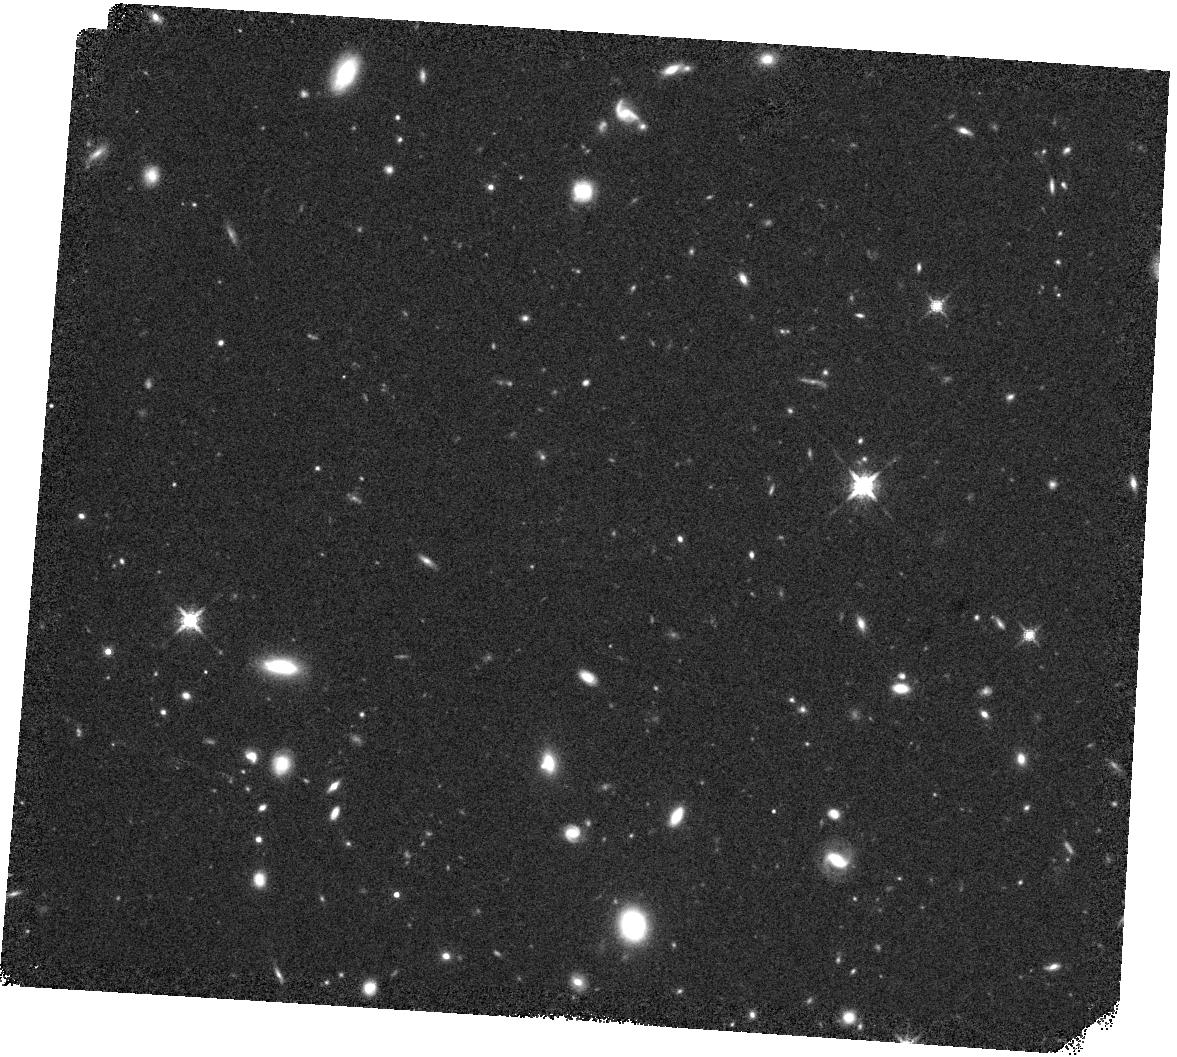
Target: 710104162. Instrument: WFC3/IR. Filter: F160W. Exposure: 19 min. Observation ID: hst_17281_08_wfc3_ir_f160w_if3n08

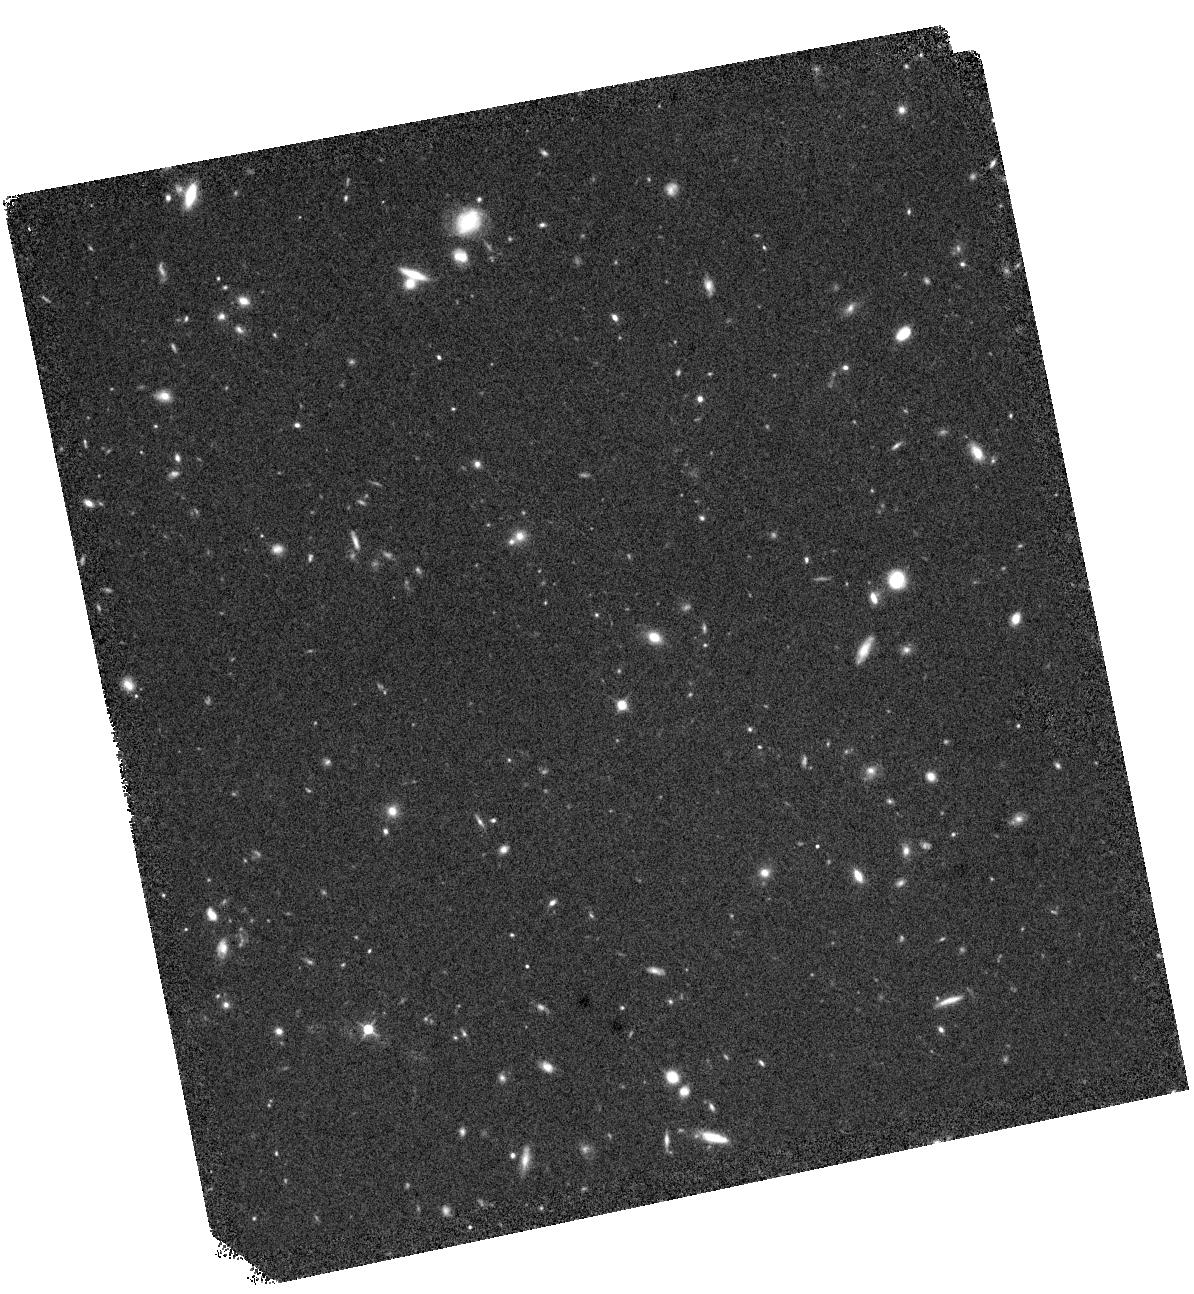
Target: 401100801. Instrument: WFC3/IR. Filter: F125W. Exposure: 19 min. Observation ID: hst_17281_03_wfc3_ir_f125w_if3n03

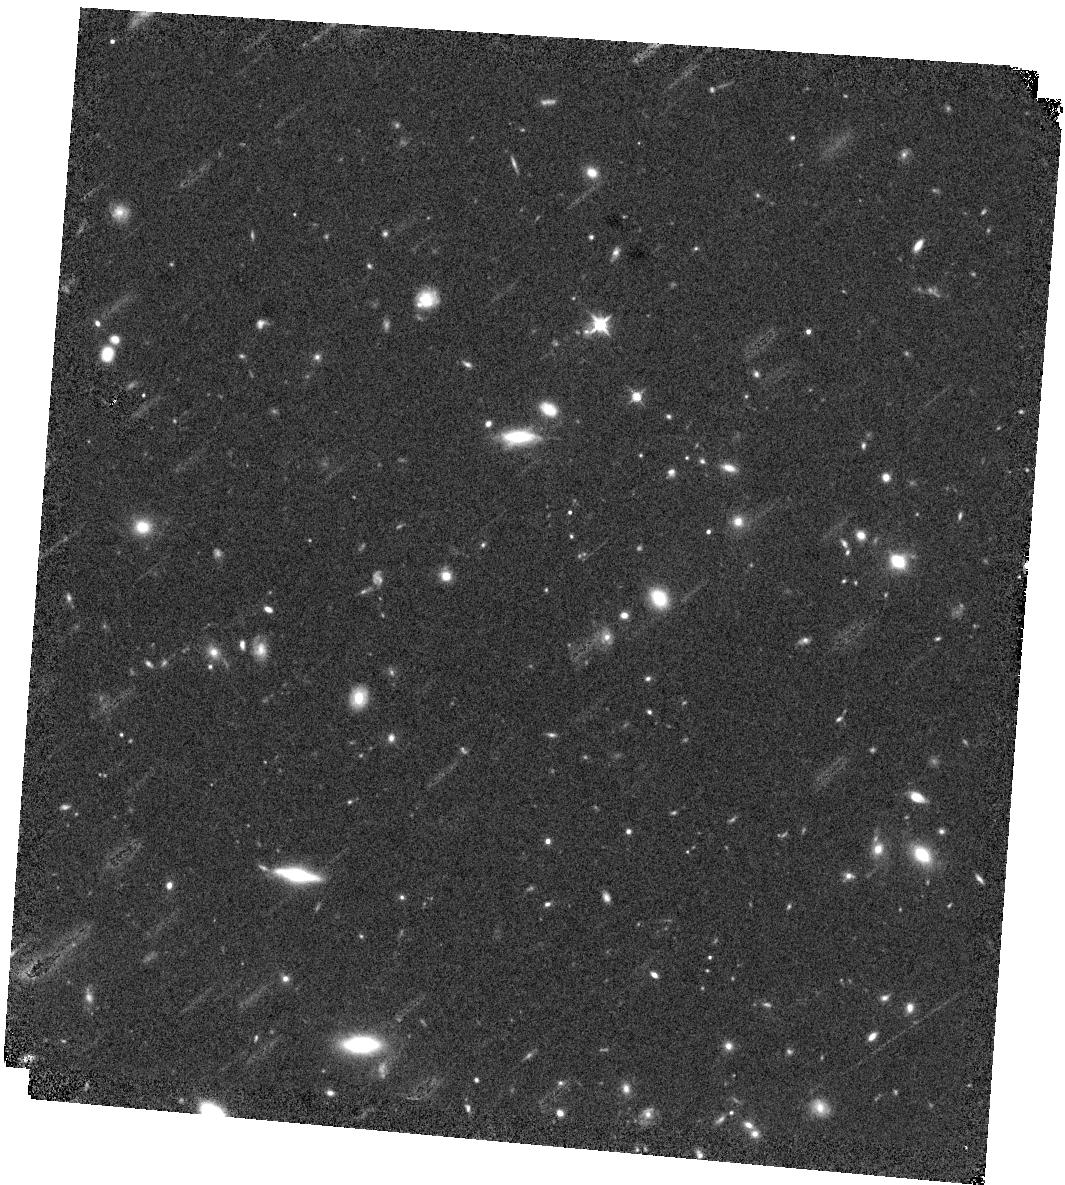
Target: 111304341. Instrument: WFC3/IR. Filter: F125W. Exposure: 19 min. Observation ID: hst_17281_02_wfc3_ir_f125w_if3n02

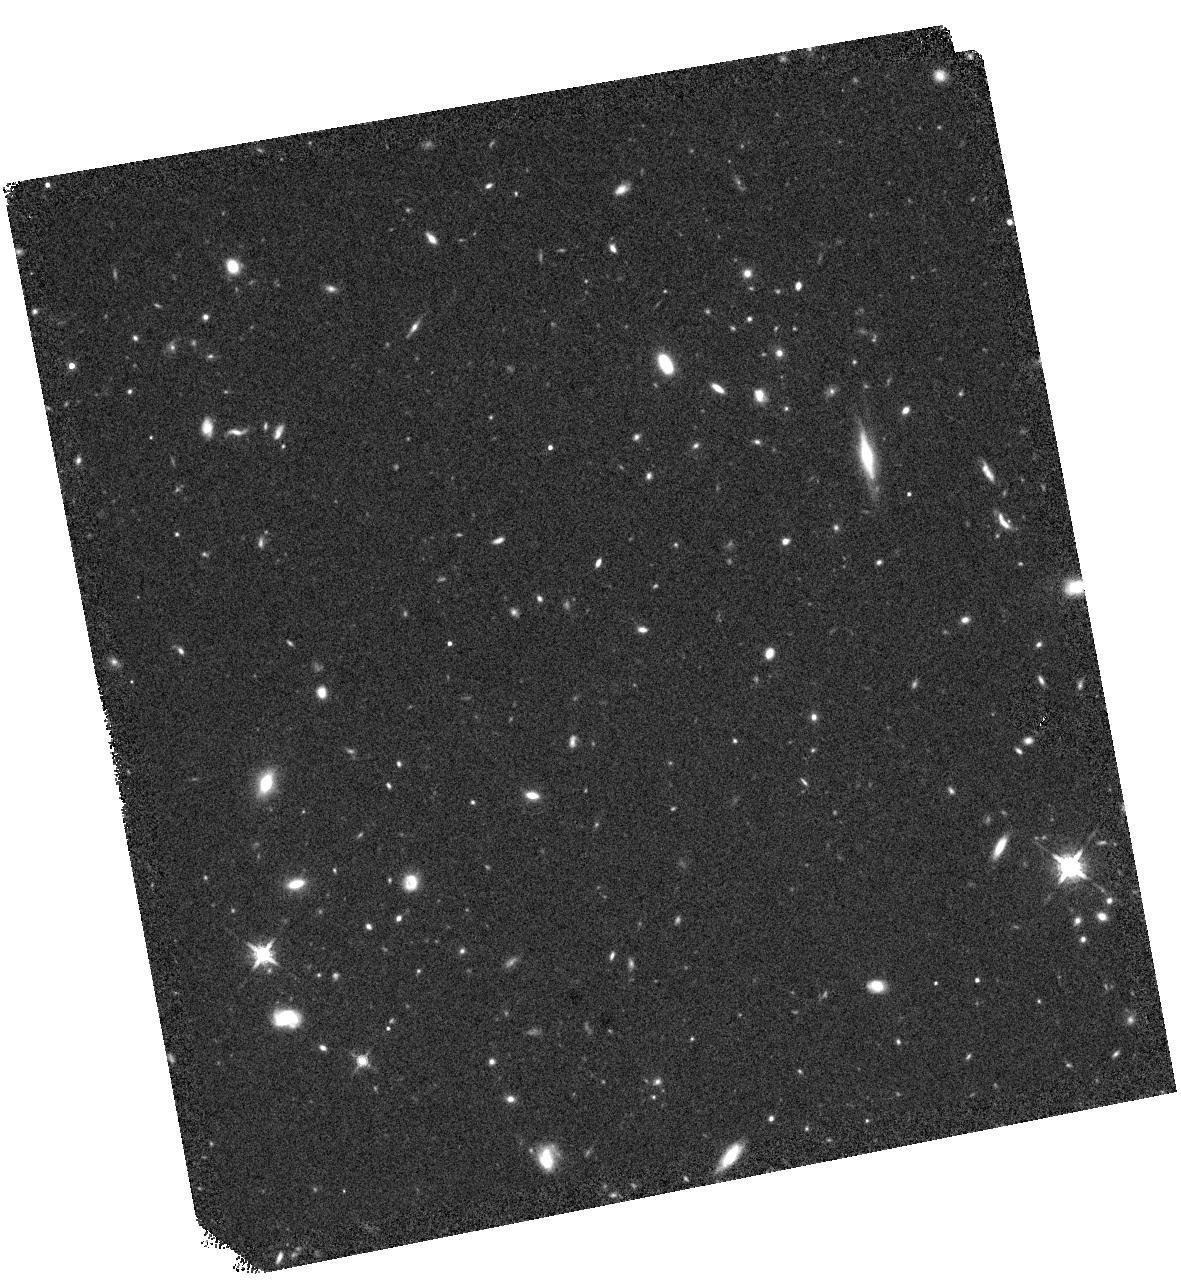
Target: 706802219. Instrument: WFC3/IR. Filter: F160W. Exposure: 20 min. Observation ID: hst_17281_07_wfc3_ir_f160w_if3n07

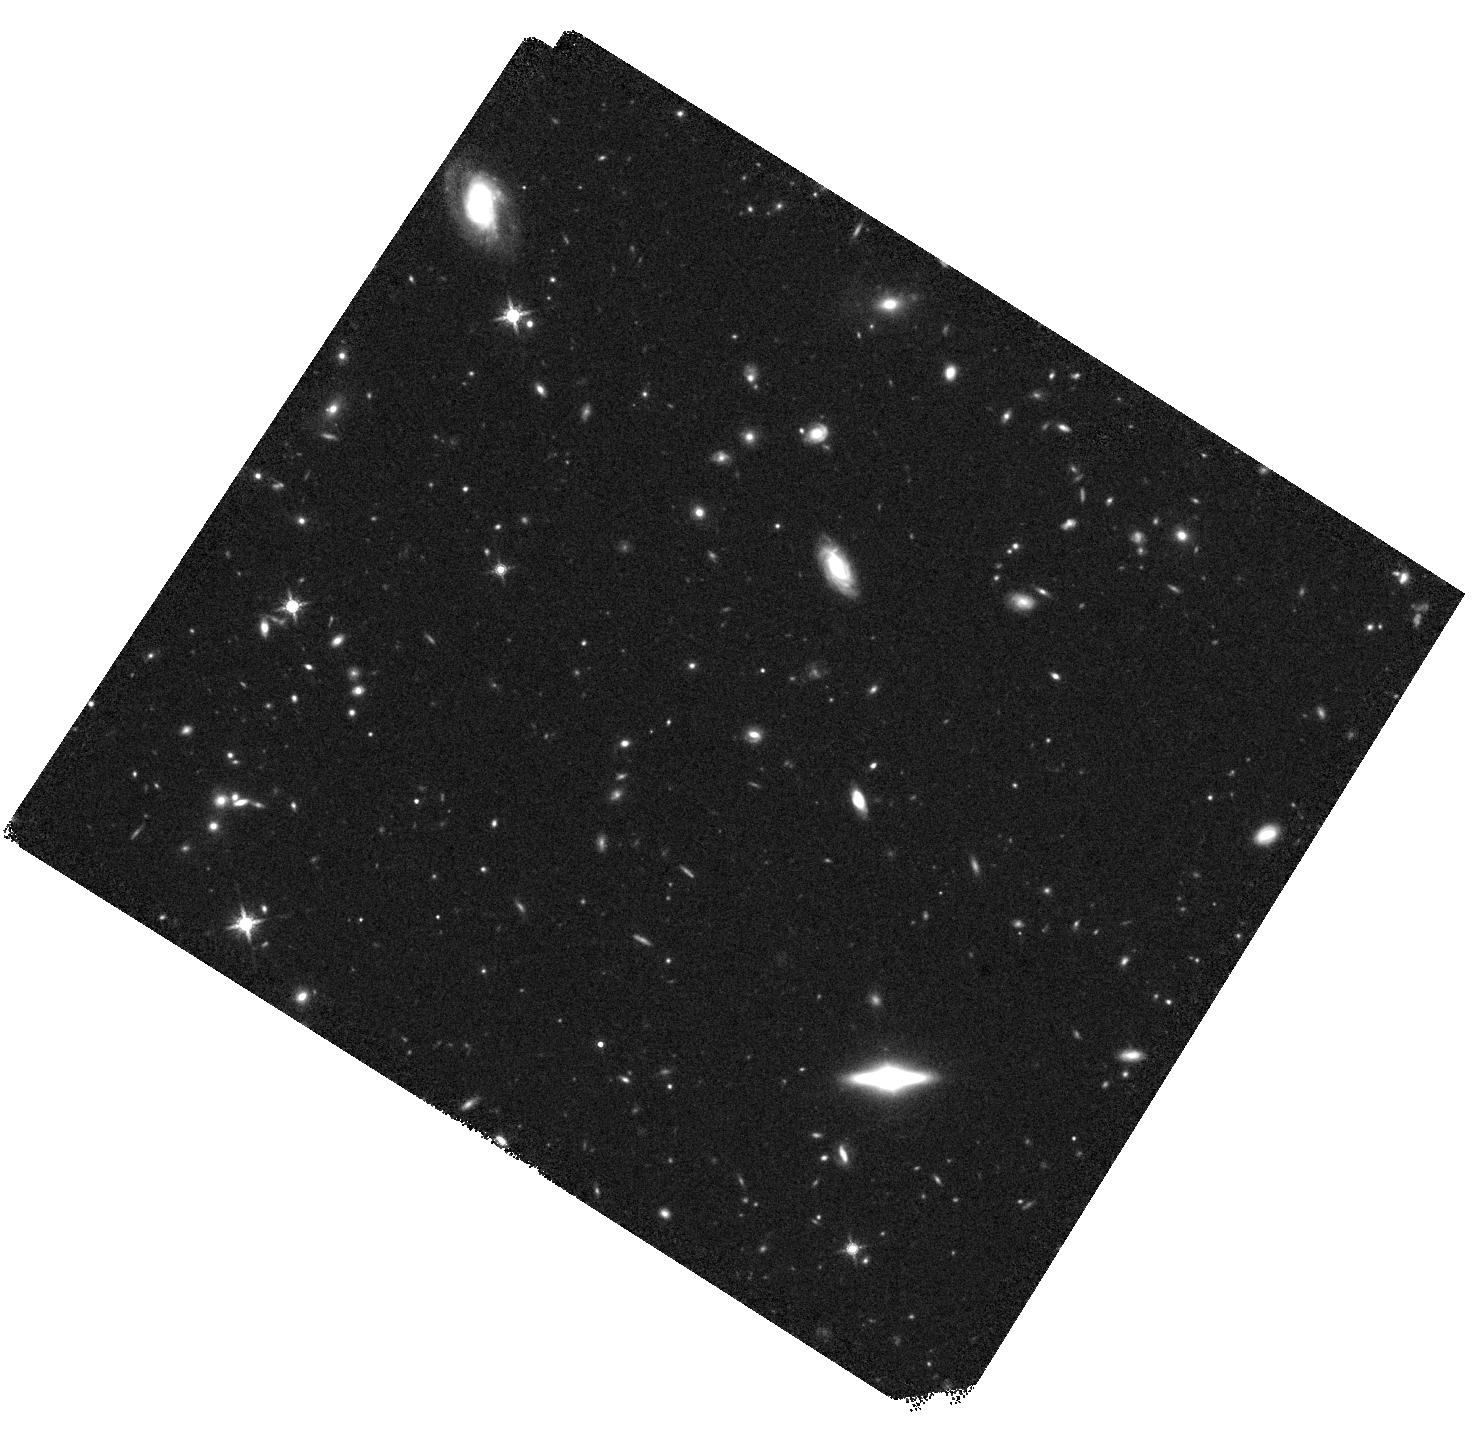
Target: 604203671. Instrument: WFC3/IR. Filter: F160W. Exposure: 20 min. Observation ID: hst_17281_04_wfc3_ir_f160w_if3n04

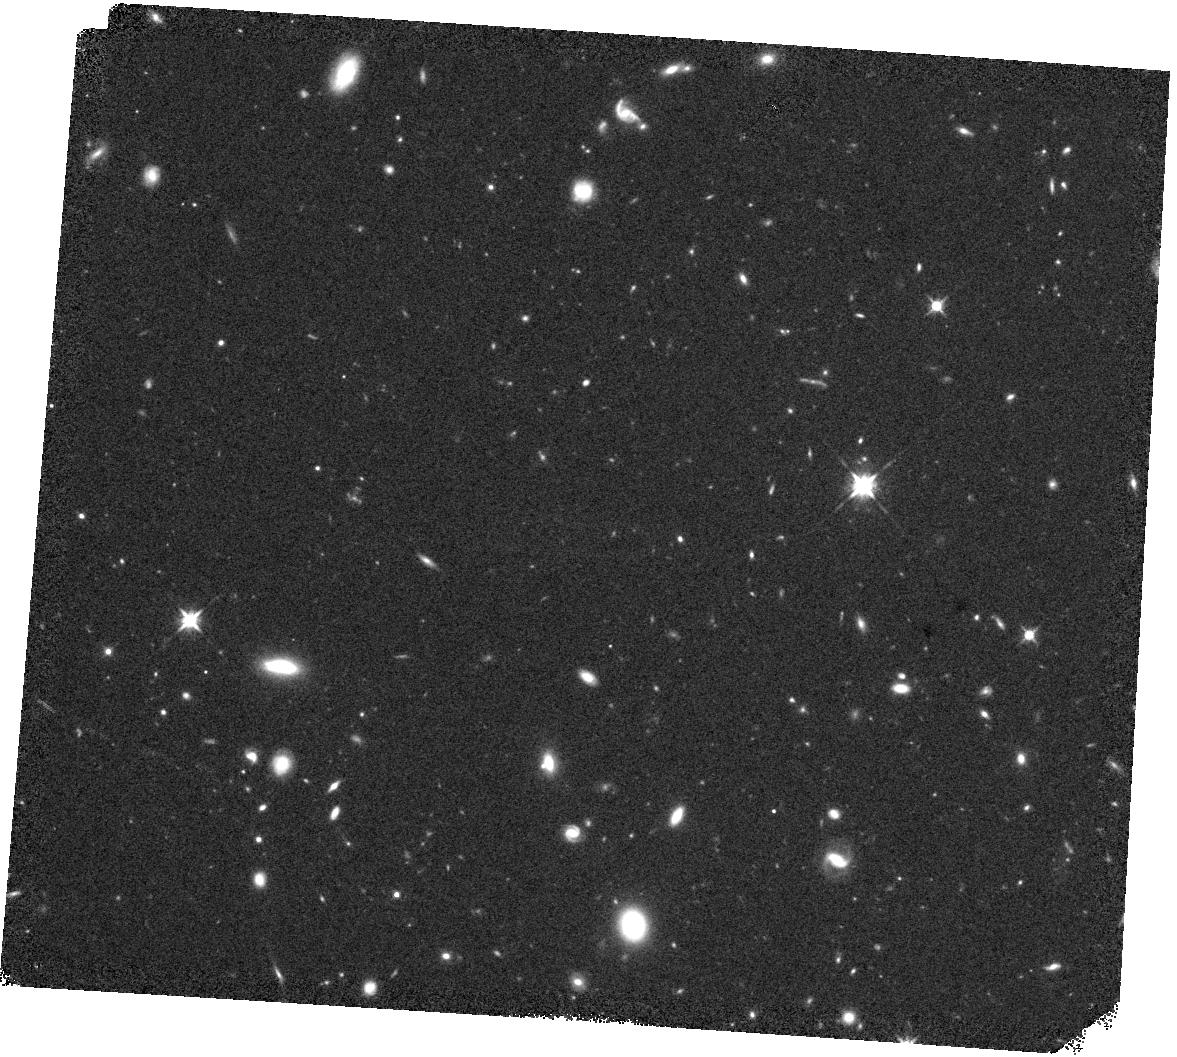
Target: 710104162. Instrument: WFC3/IR. Filter: F125W. Exposure: 19 min. Observation ID: hst_17281_08_wfc3_ir_f125w_if3n08

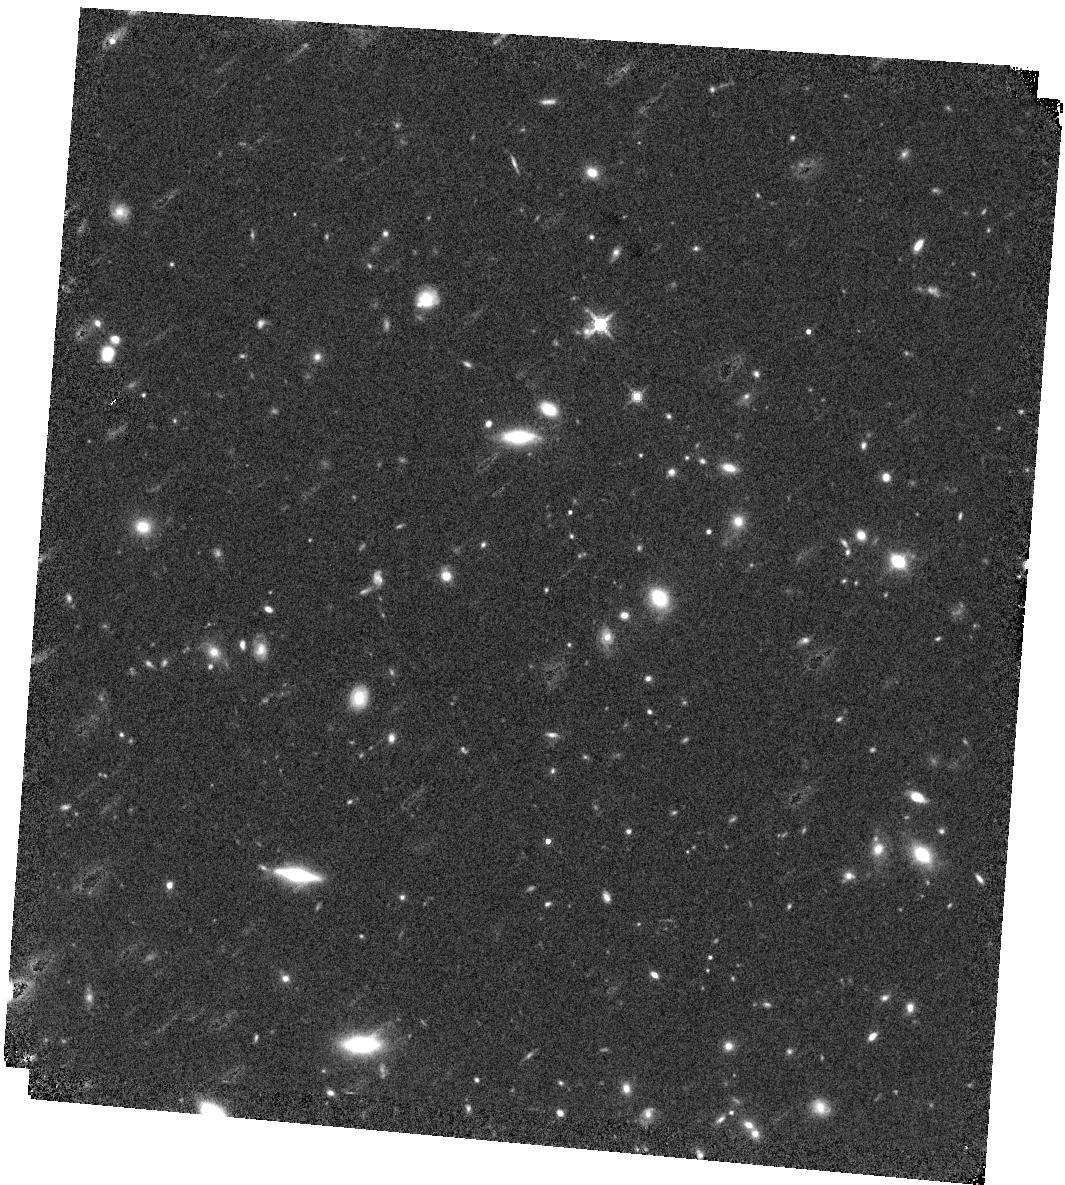
Target: 111304341. Instrument: WFC3/IR. Filter: F160W. Exposure: 20 min. Observation ID: hst_17281_02_wfc3_ir_f160w_if3n02

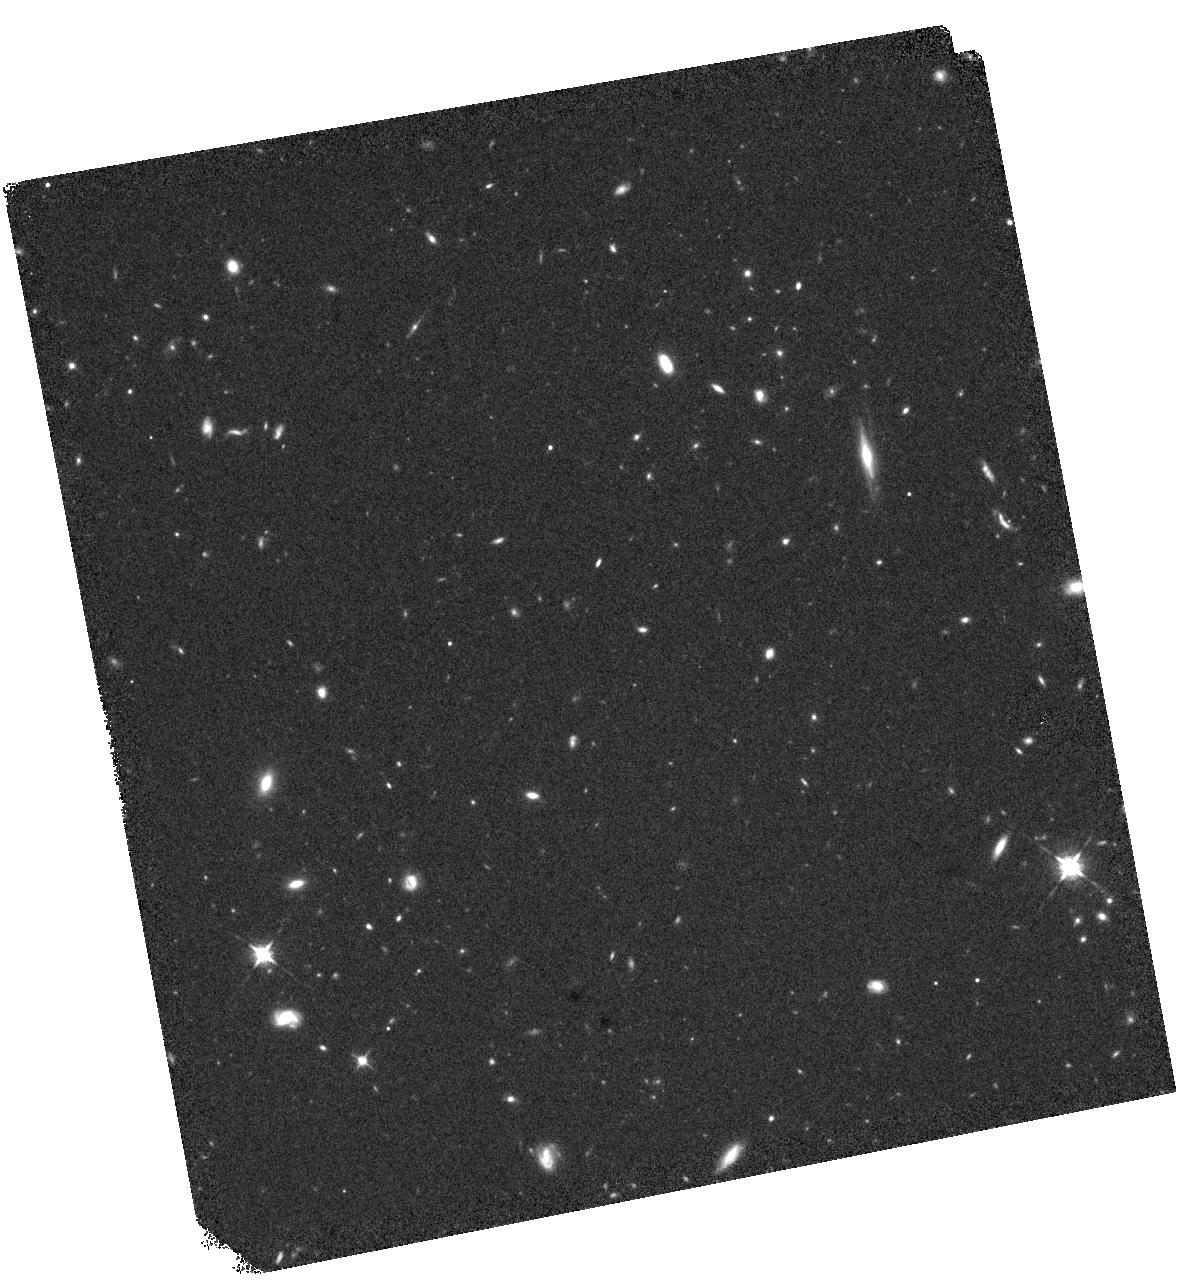
Target: 706802219. Instrument: WFC3/IR. Filter: F125W. Exposure: 19 min. Observation ID: hst_17281_07_wfc3_ir_f125w_if3n07

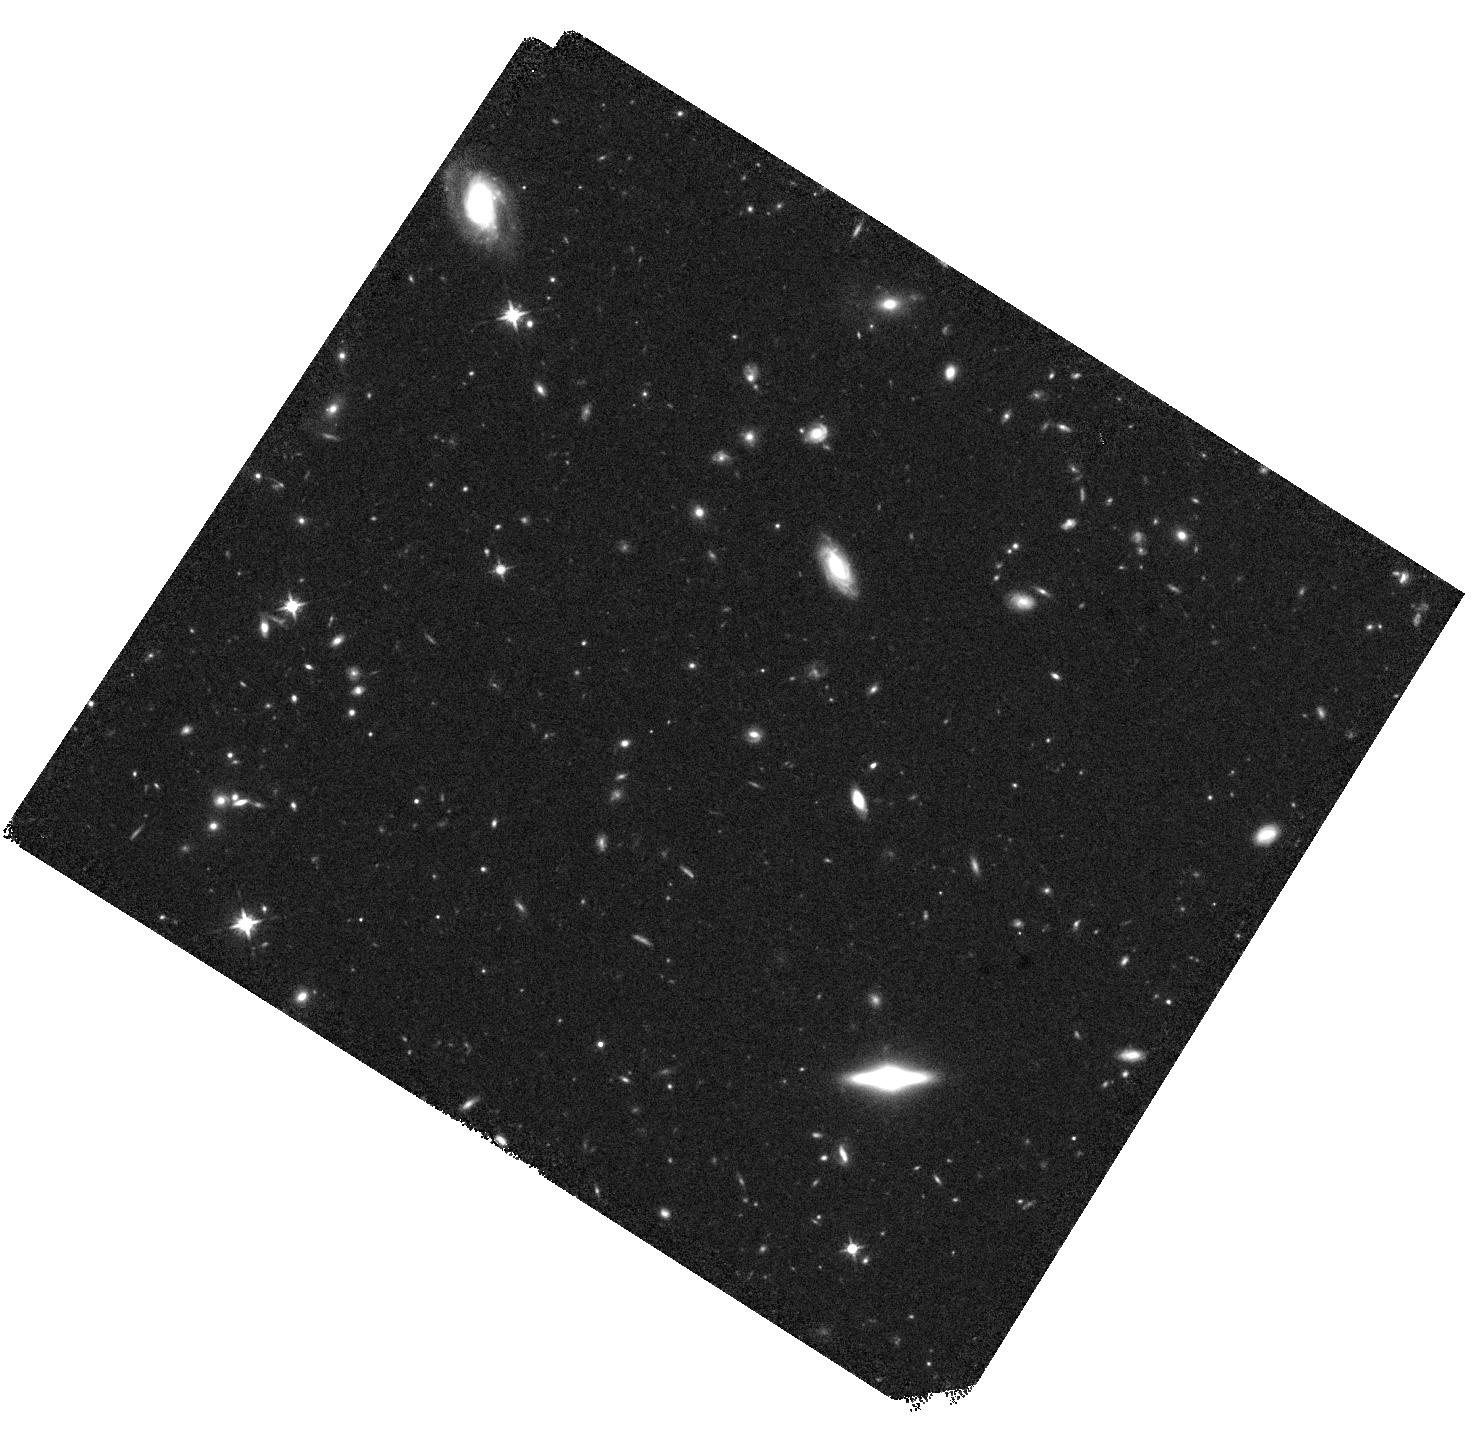
Target: 604203671. Instrument: WFC3/IR. Filter: F125W. Exposure: 19 min. Observation ID: hst_17281_04_wfc3_ir_f125w_if3n04

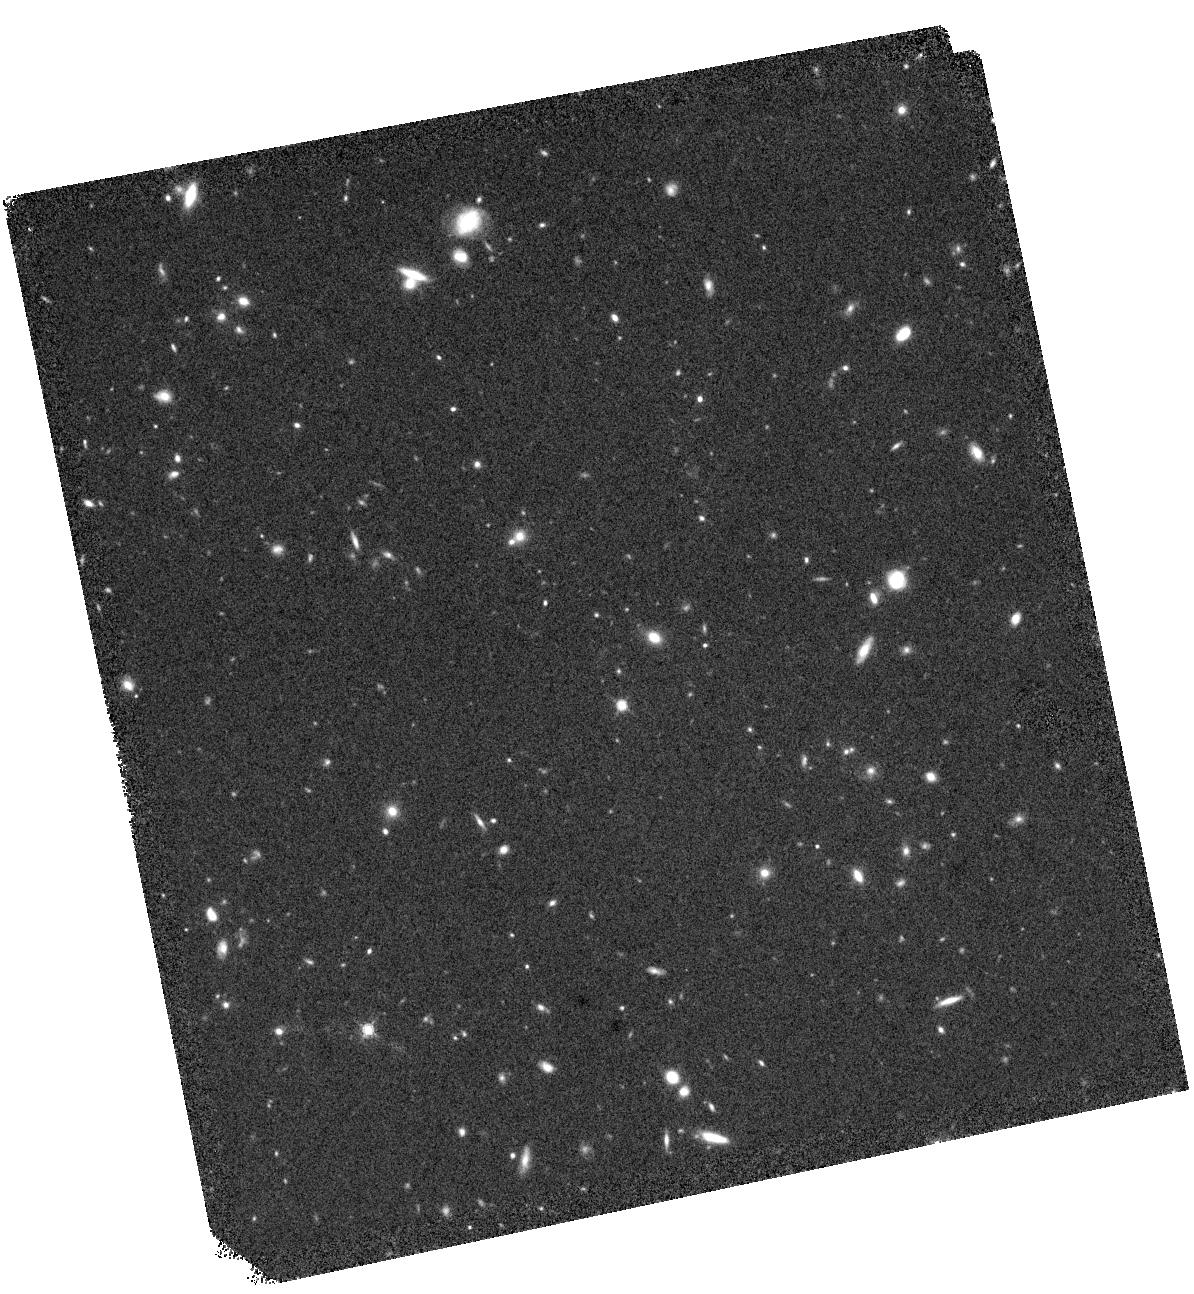
Target: 401100801. Instrument: WFC3/IR. Filter: F160W. Exposure: 20 min. Observation ID: hst_17281_03_wfc3_ir_f160w_if3n03

Revealing the Nature of Five Potential Bright Galaxies at z > 10 (PI: Leung, Gene C K)

Galaxies at the earliest epoch of the Universe are excellent laboratories for the physics of galaxy formation. Using photometry in the 24deg^2 Spitzer-HETDEX Large Area Exploratory survey, we find 5 candidates of galaxies at z>10, characterized by a sharp discontinuity of emission at ~1.5 micron, indicative of a Lyman break at z>10. We propose observations using WFC3 F125W and F160W imaging to reveal the high redshift nature of the five promising z>10 galaxy candidates. The F125W imaging will be able to conclusively rule out a lower redshift model, while the F160W band imaging will constrain the location of the Lyman break. Confirmation of our candidates will challenge models of galaxy formation at high redshift.